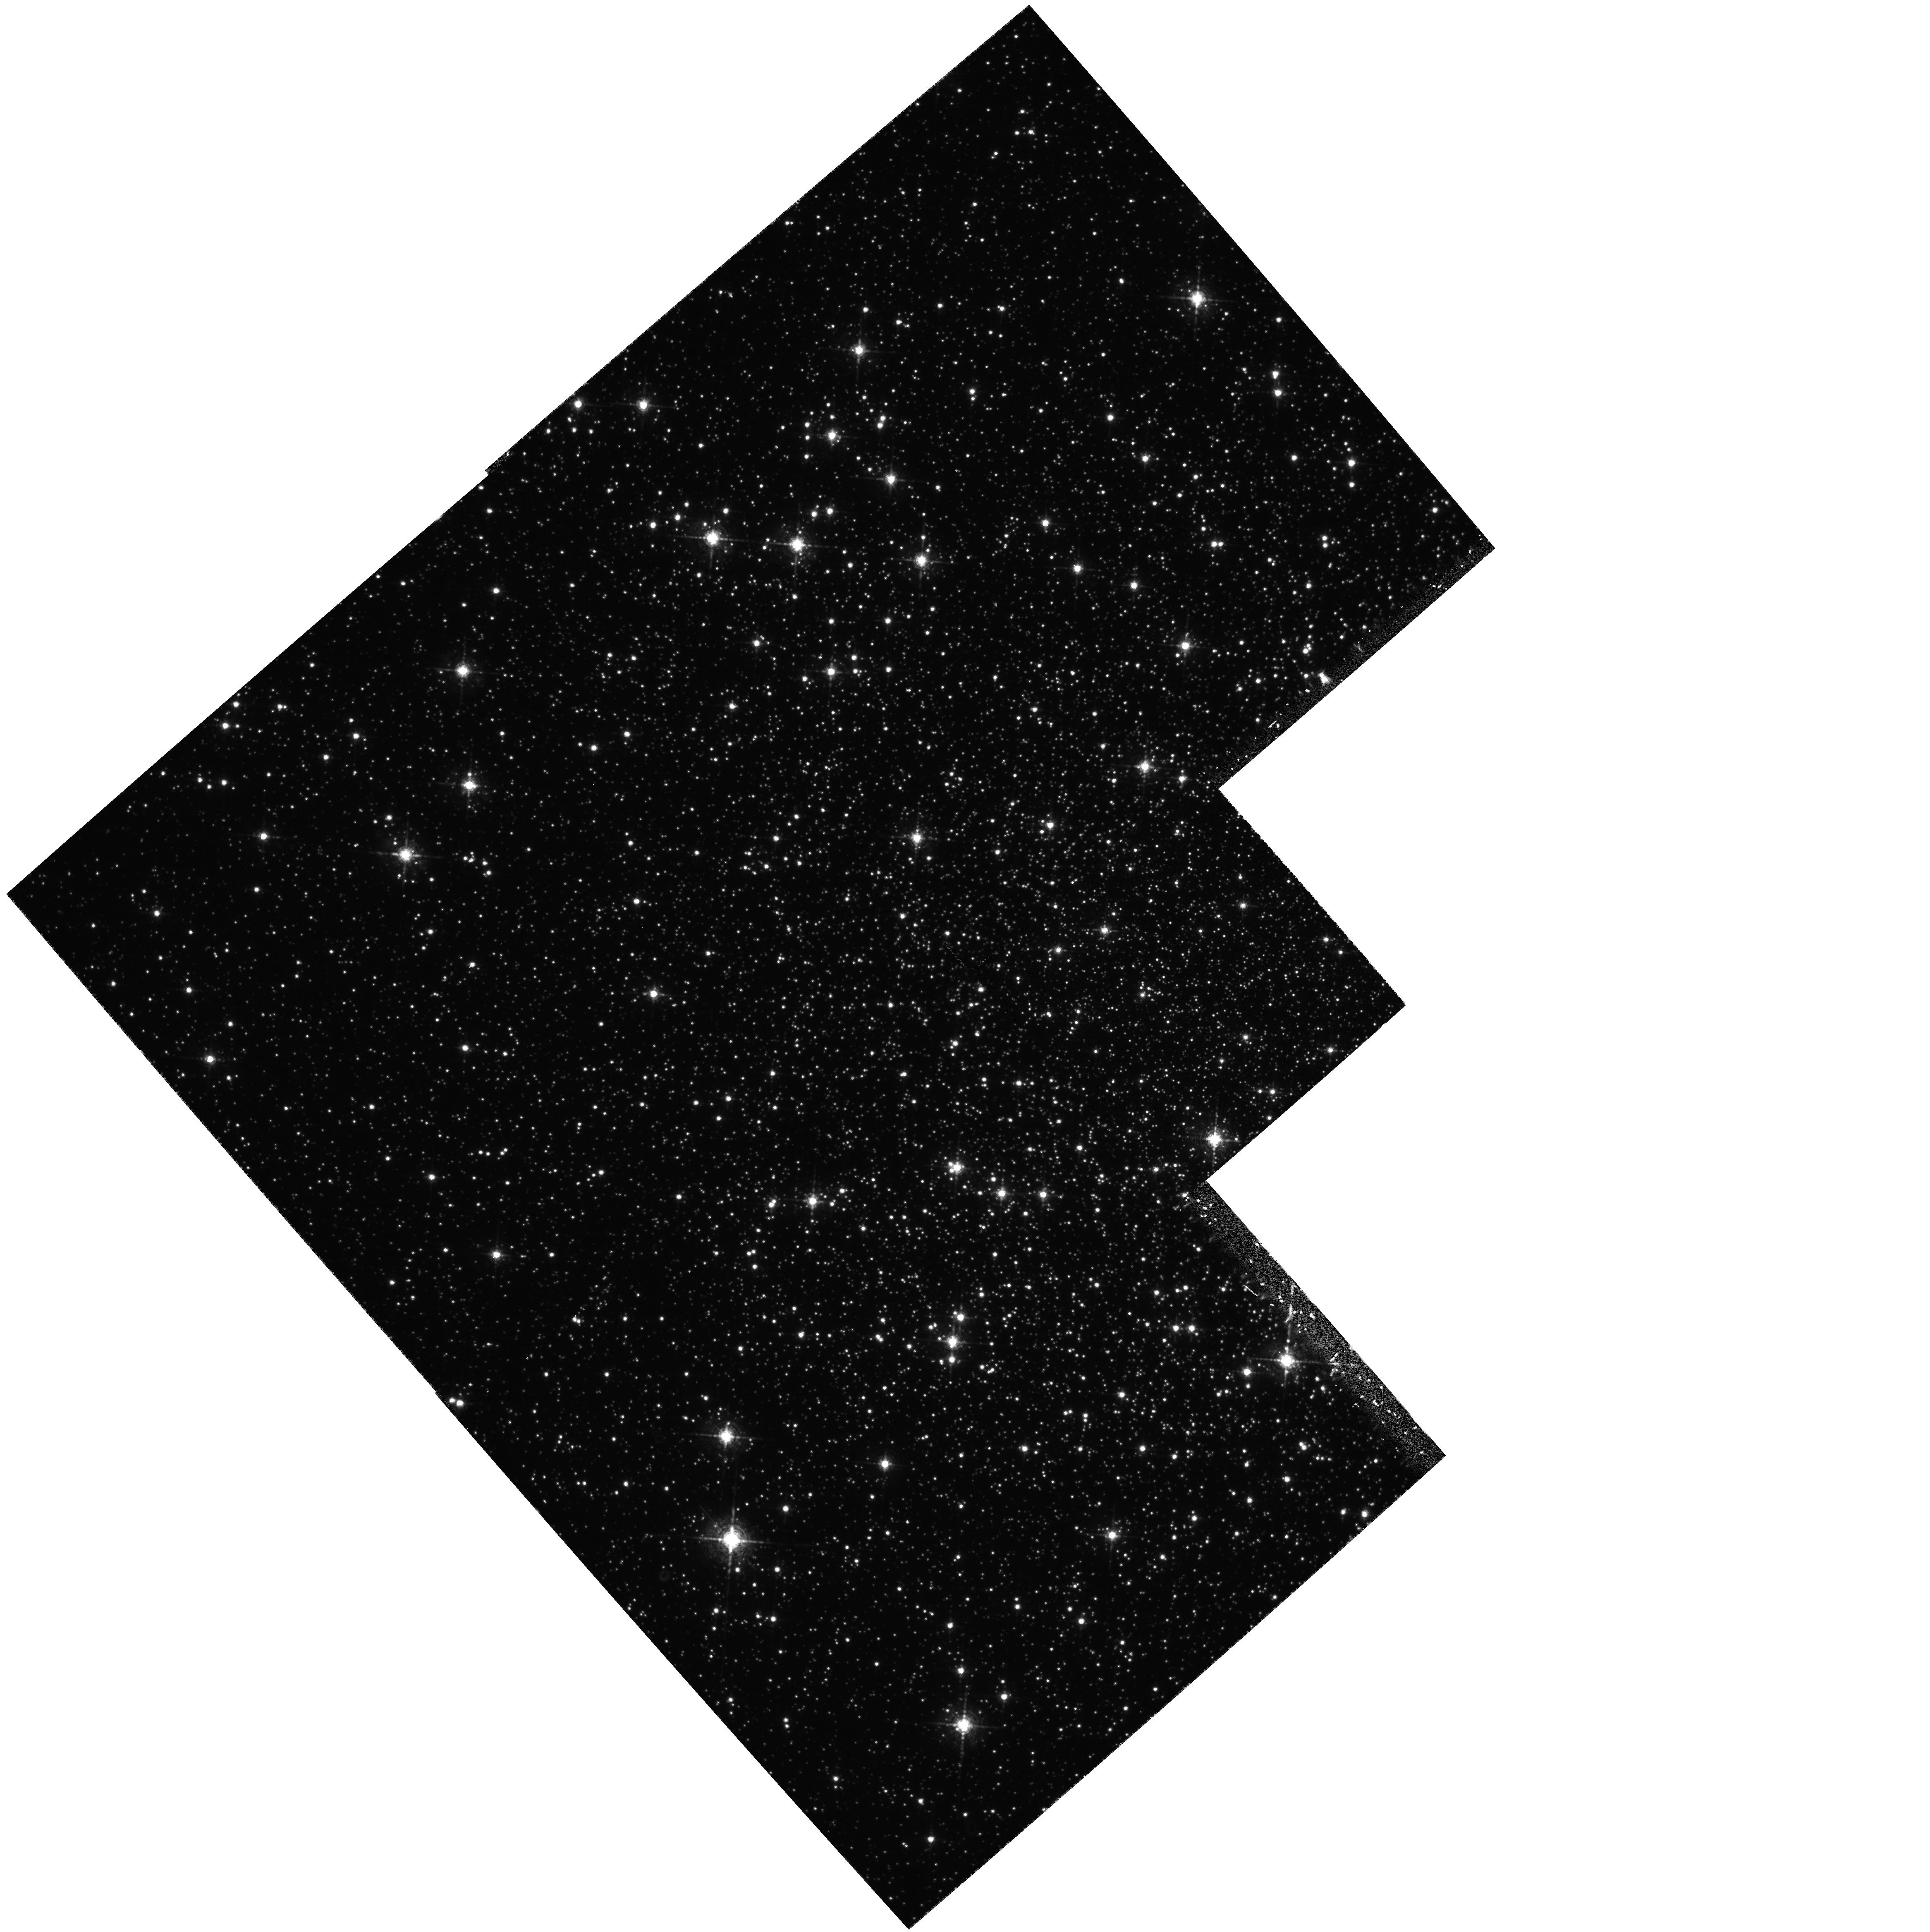
Target: NGC6656. Instrument: WFPC2/PC. Filter: F656N. Exposure: 57 min. Observation ID: hst_5344_02_wfpc2_pc_f656n_u2ds02

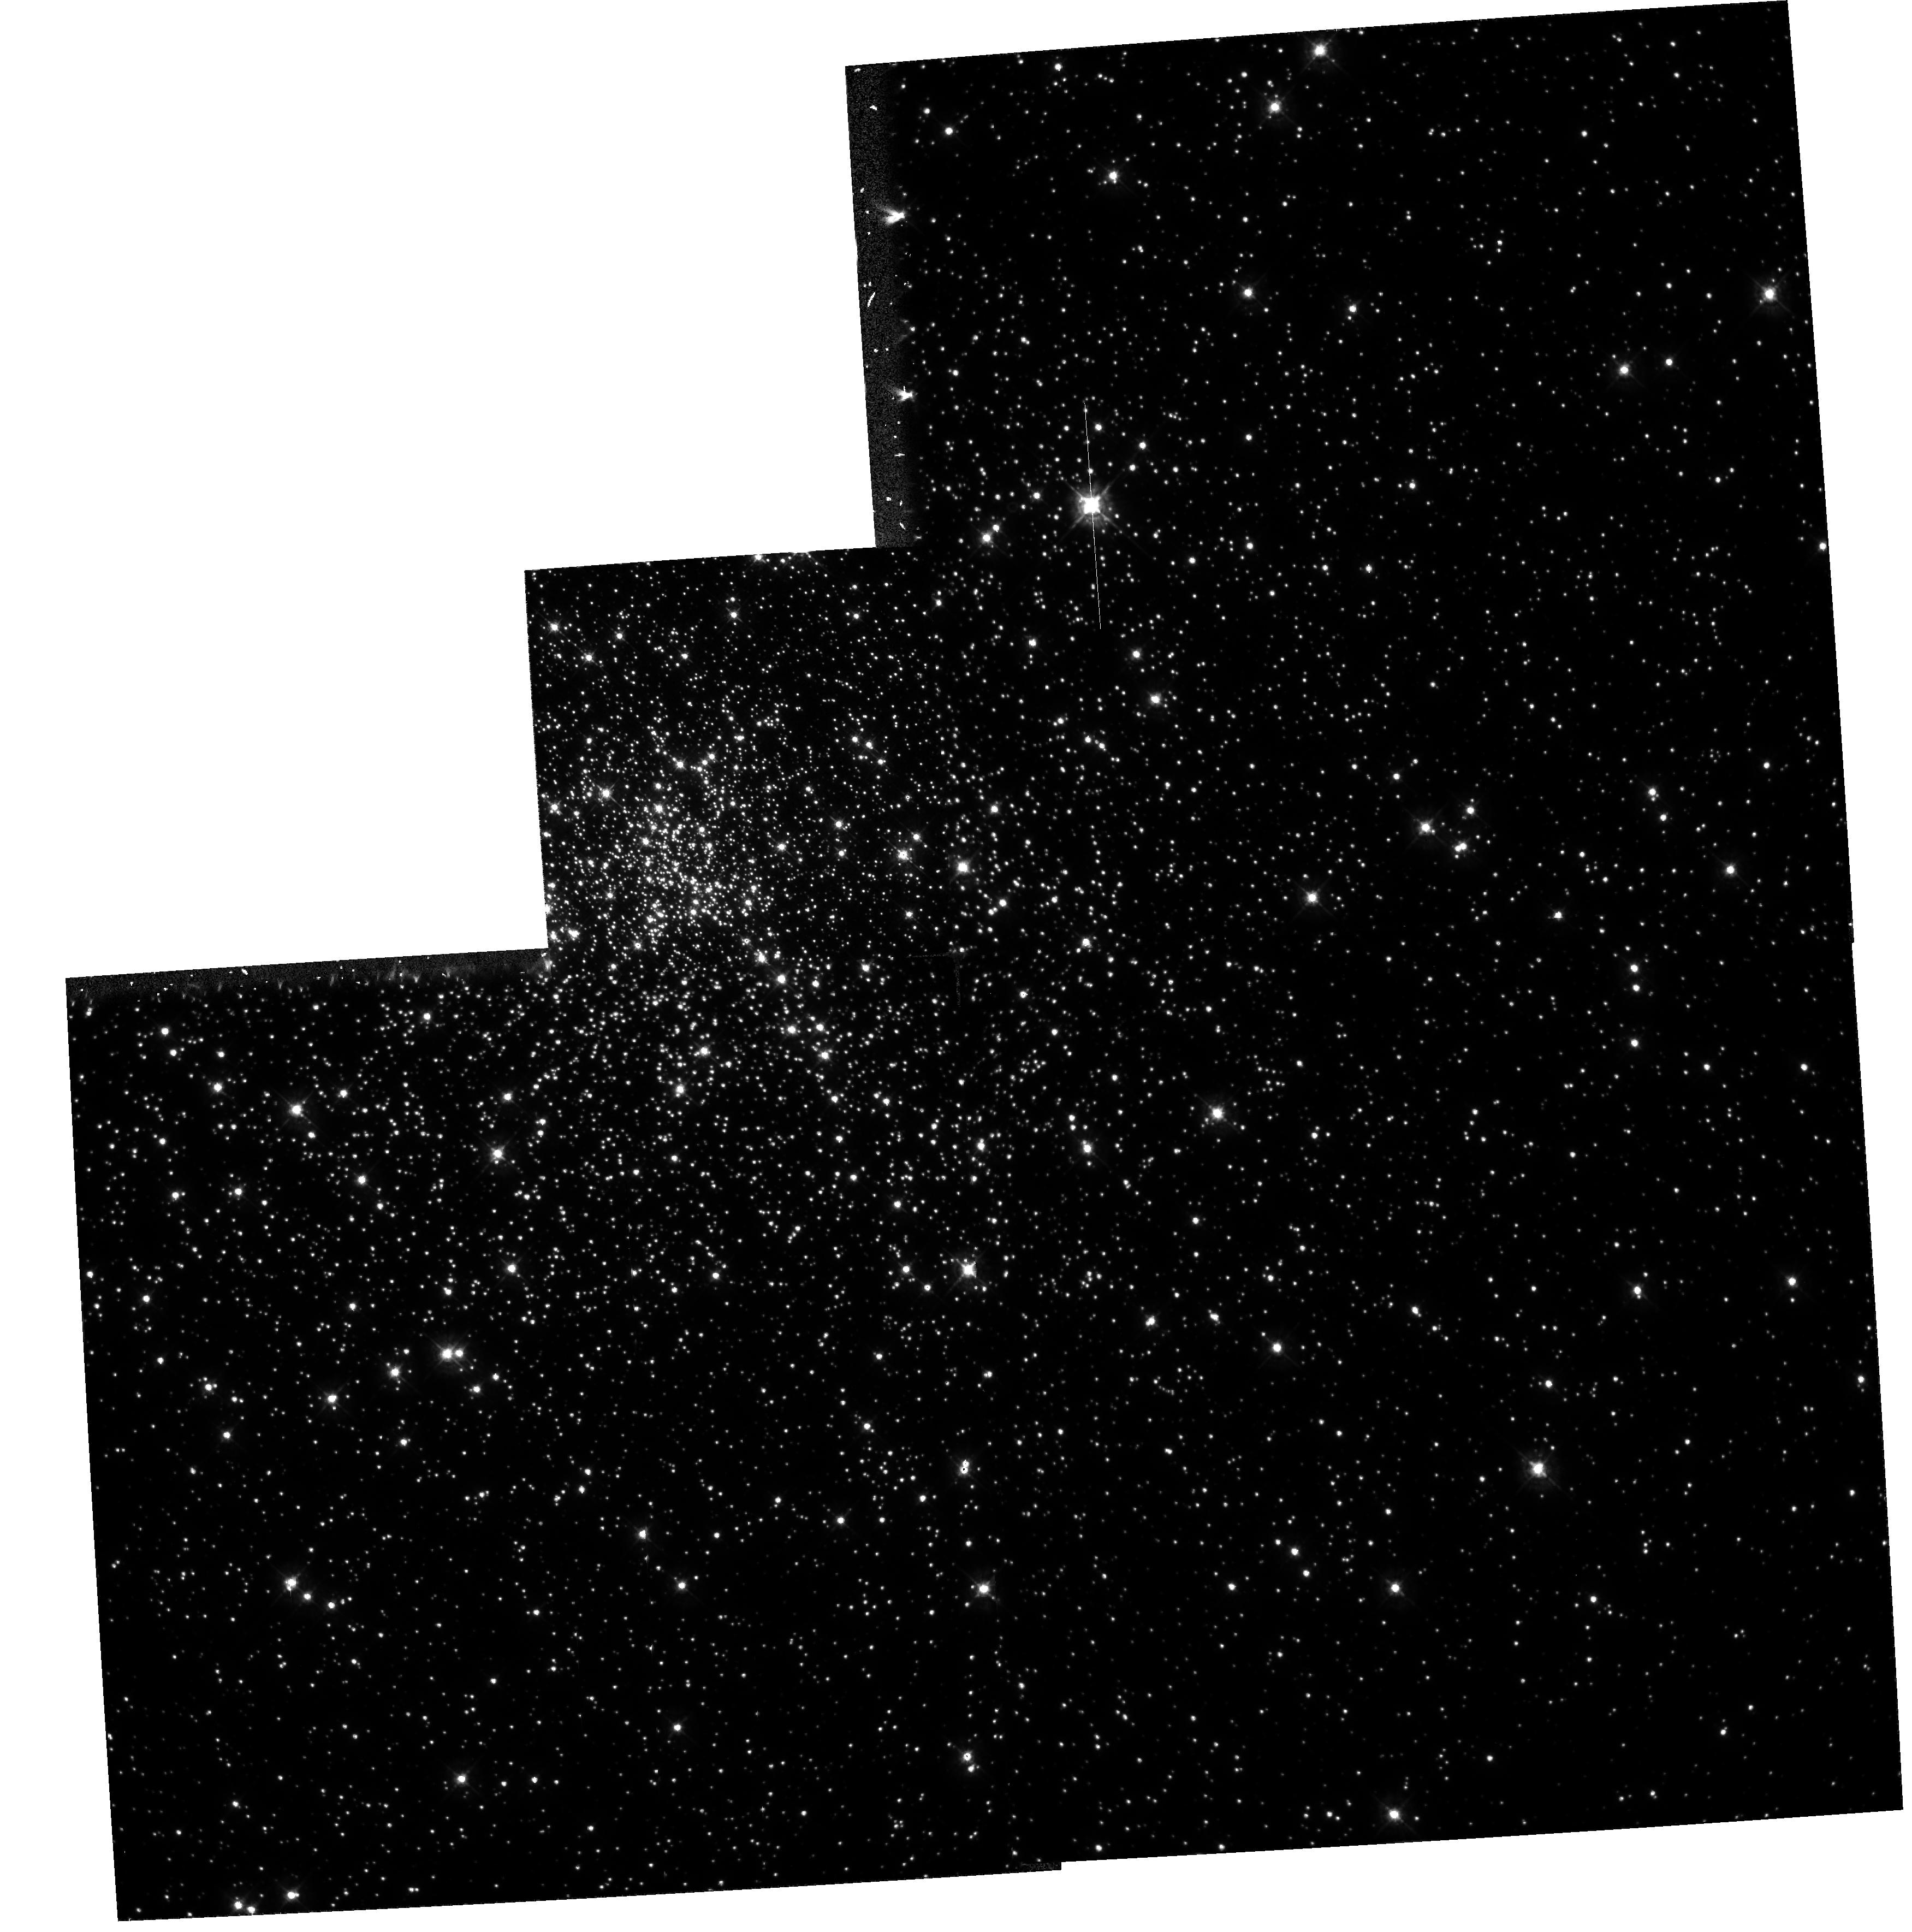
Target: NGC6752. Instrument: WFPC2/PC. Filter: F439W. Exposure: 24 min. Observation ID: hst_5344_01_wfpc2_pc_f439w_u2ds01

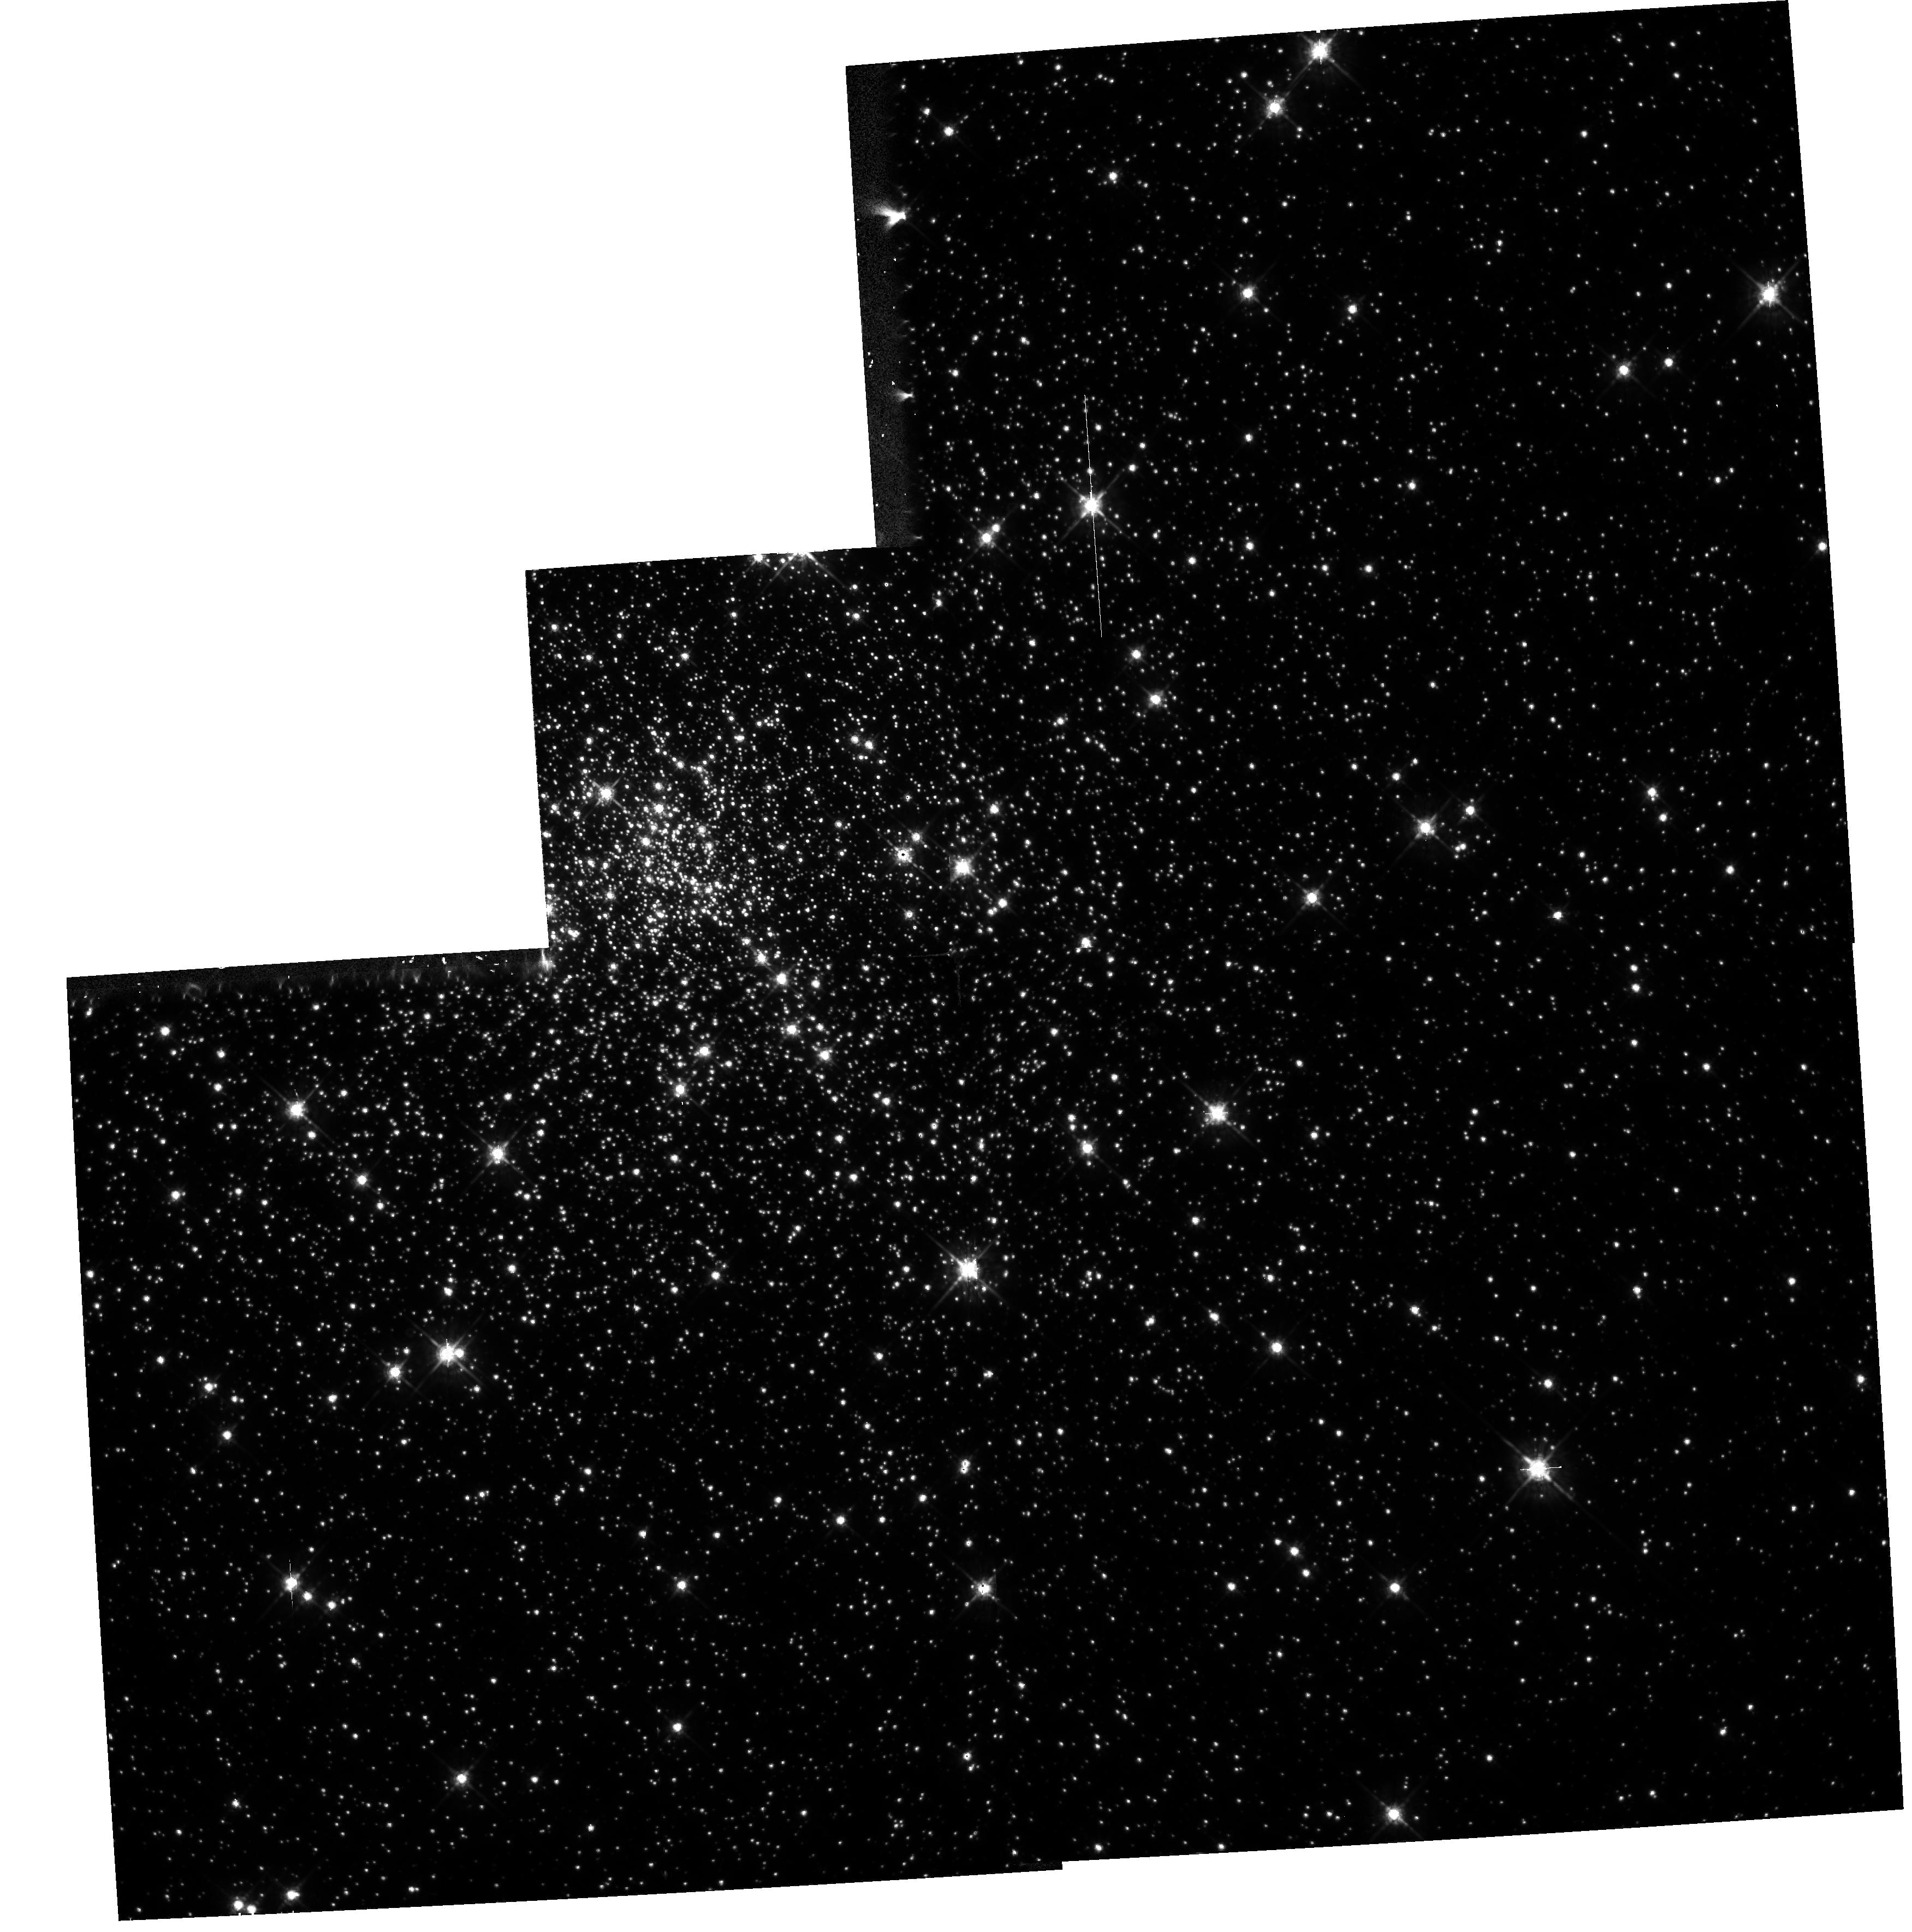
Target: NGC6752. Instrument: WFPC2/PC. Filter: F675W. Exposure: 6 min. Observation ID: hst_5344_01_wfpc2_pc_f675w_u2ds01

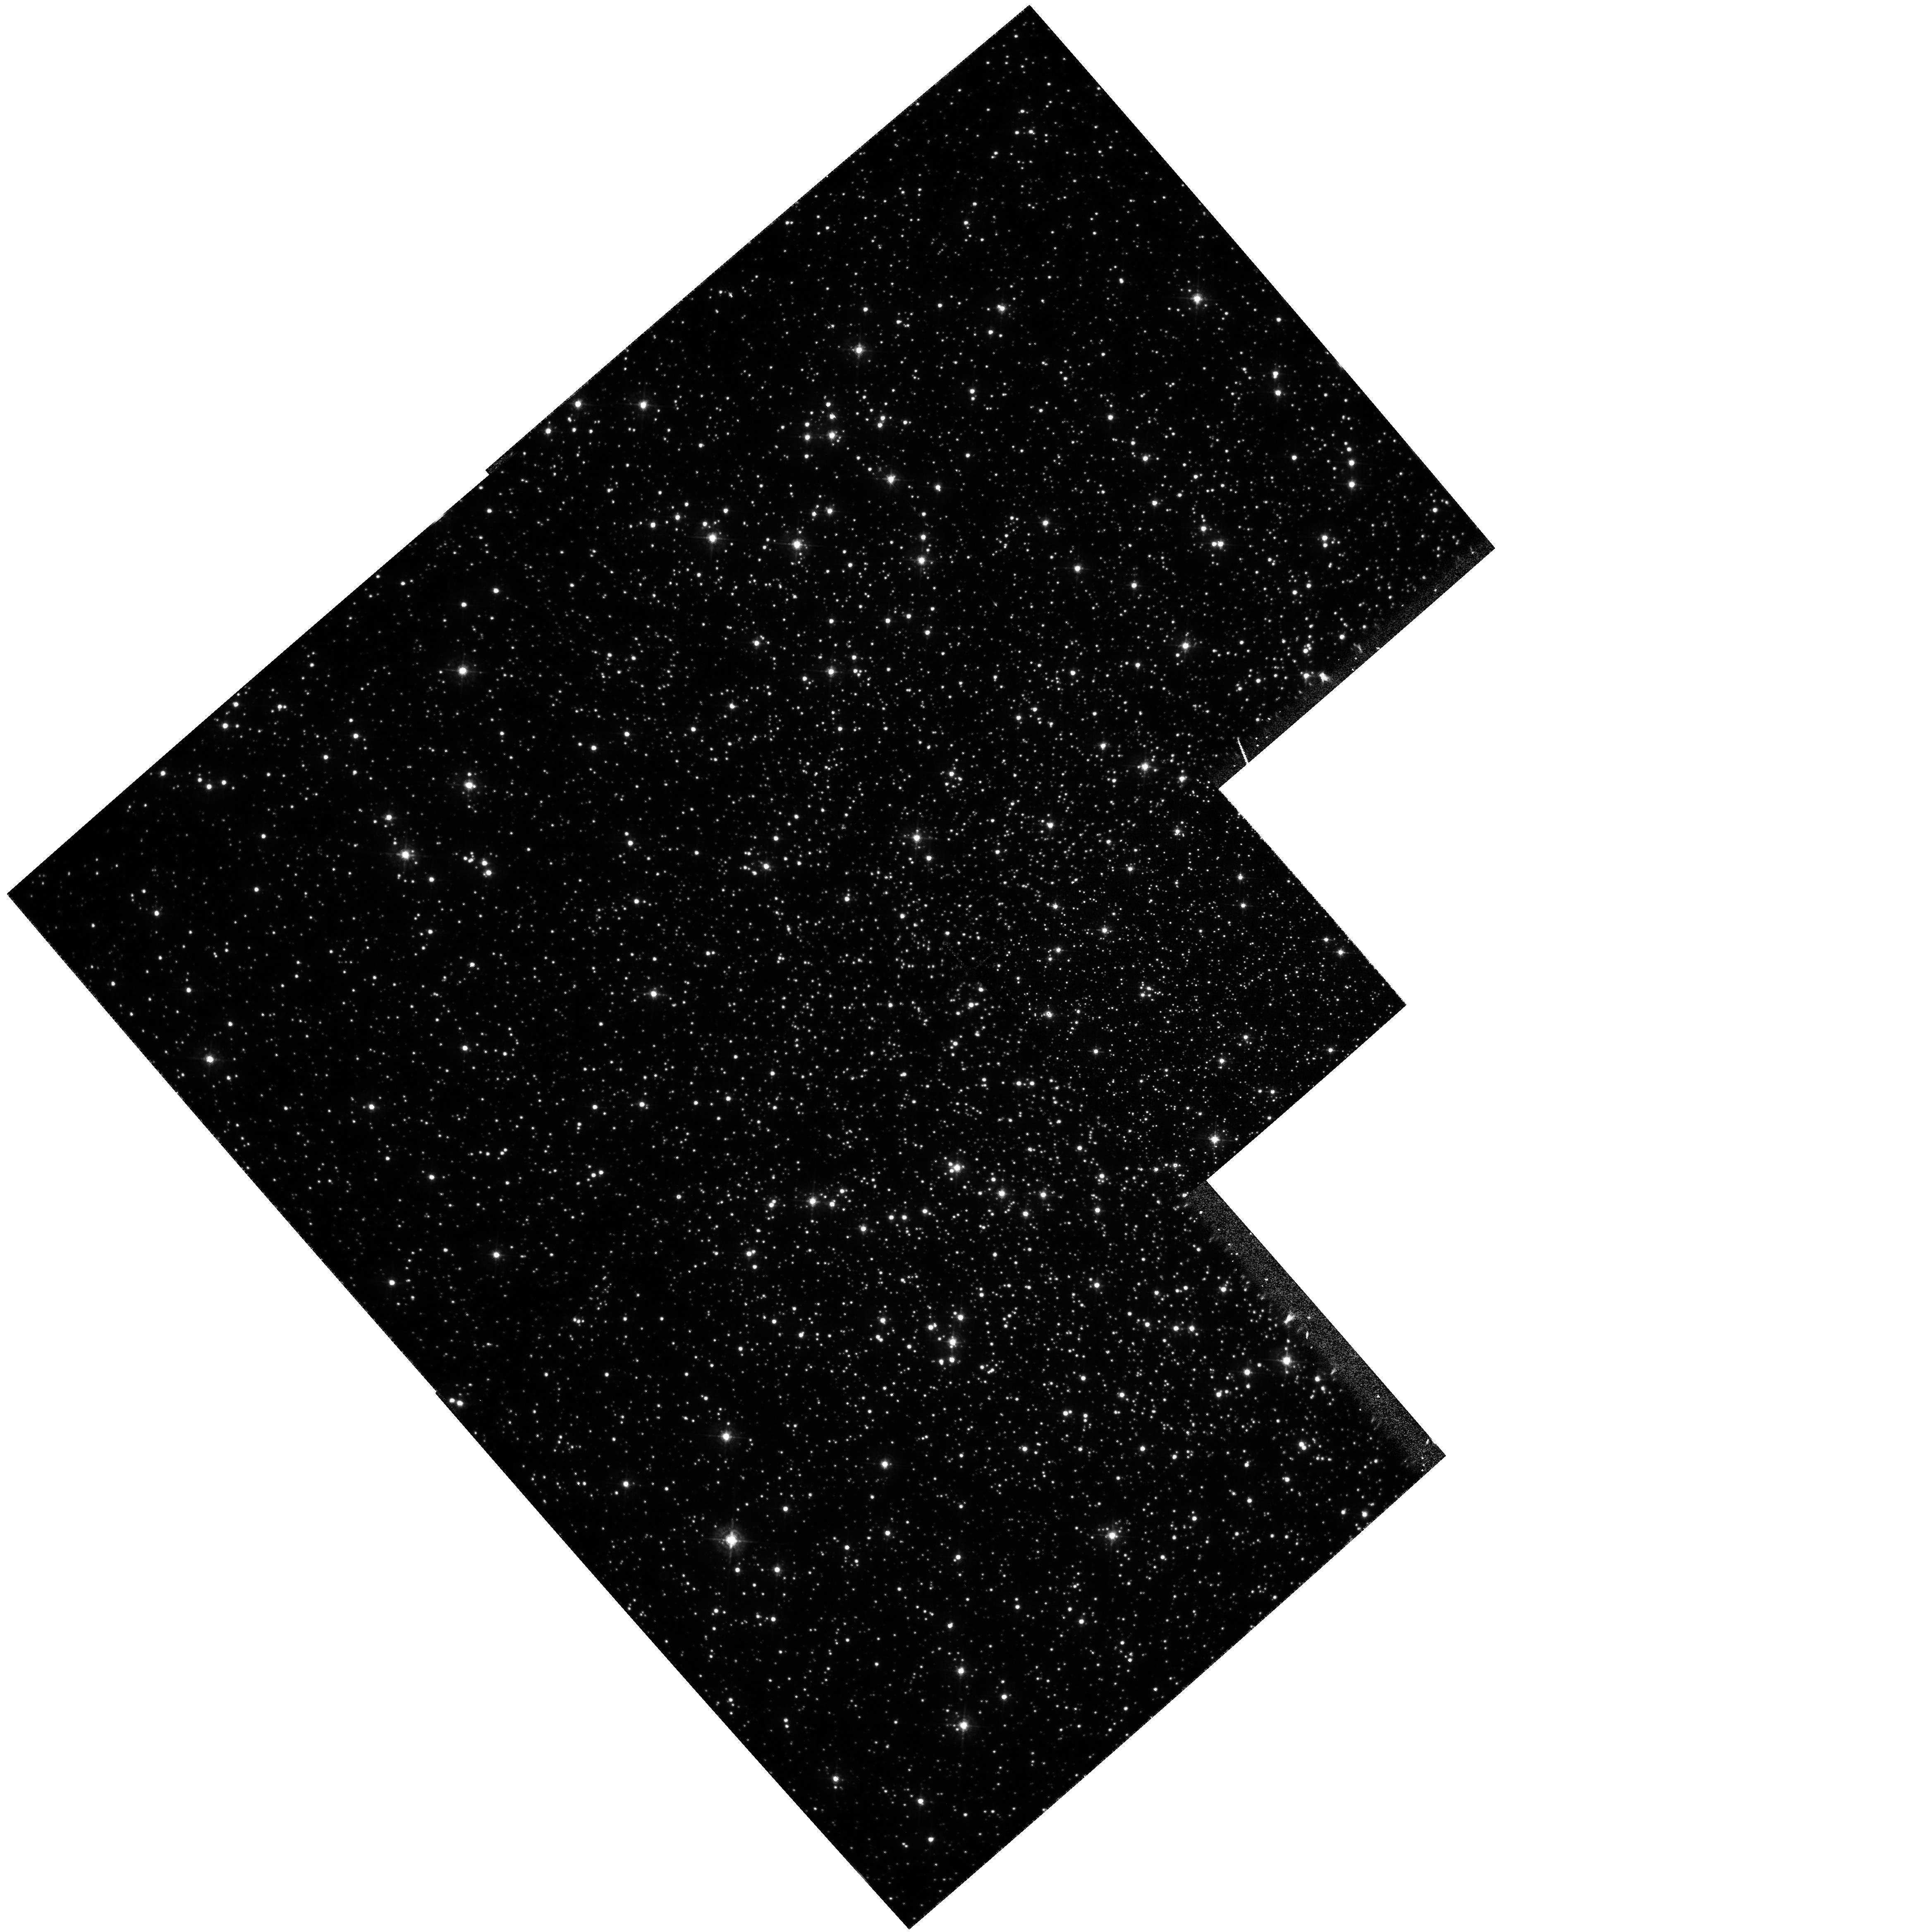
Target: NGC6656. Instrument: WFPC2/PC. Filter: F439W. Exposure: 14 min. Observation ID: hst_5344_02_wfpc2_pc_f439w_u2ds02

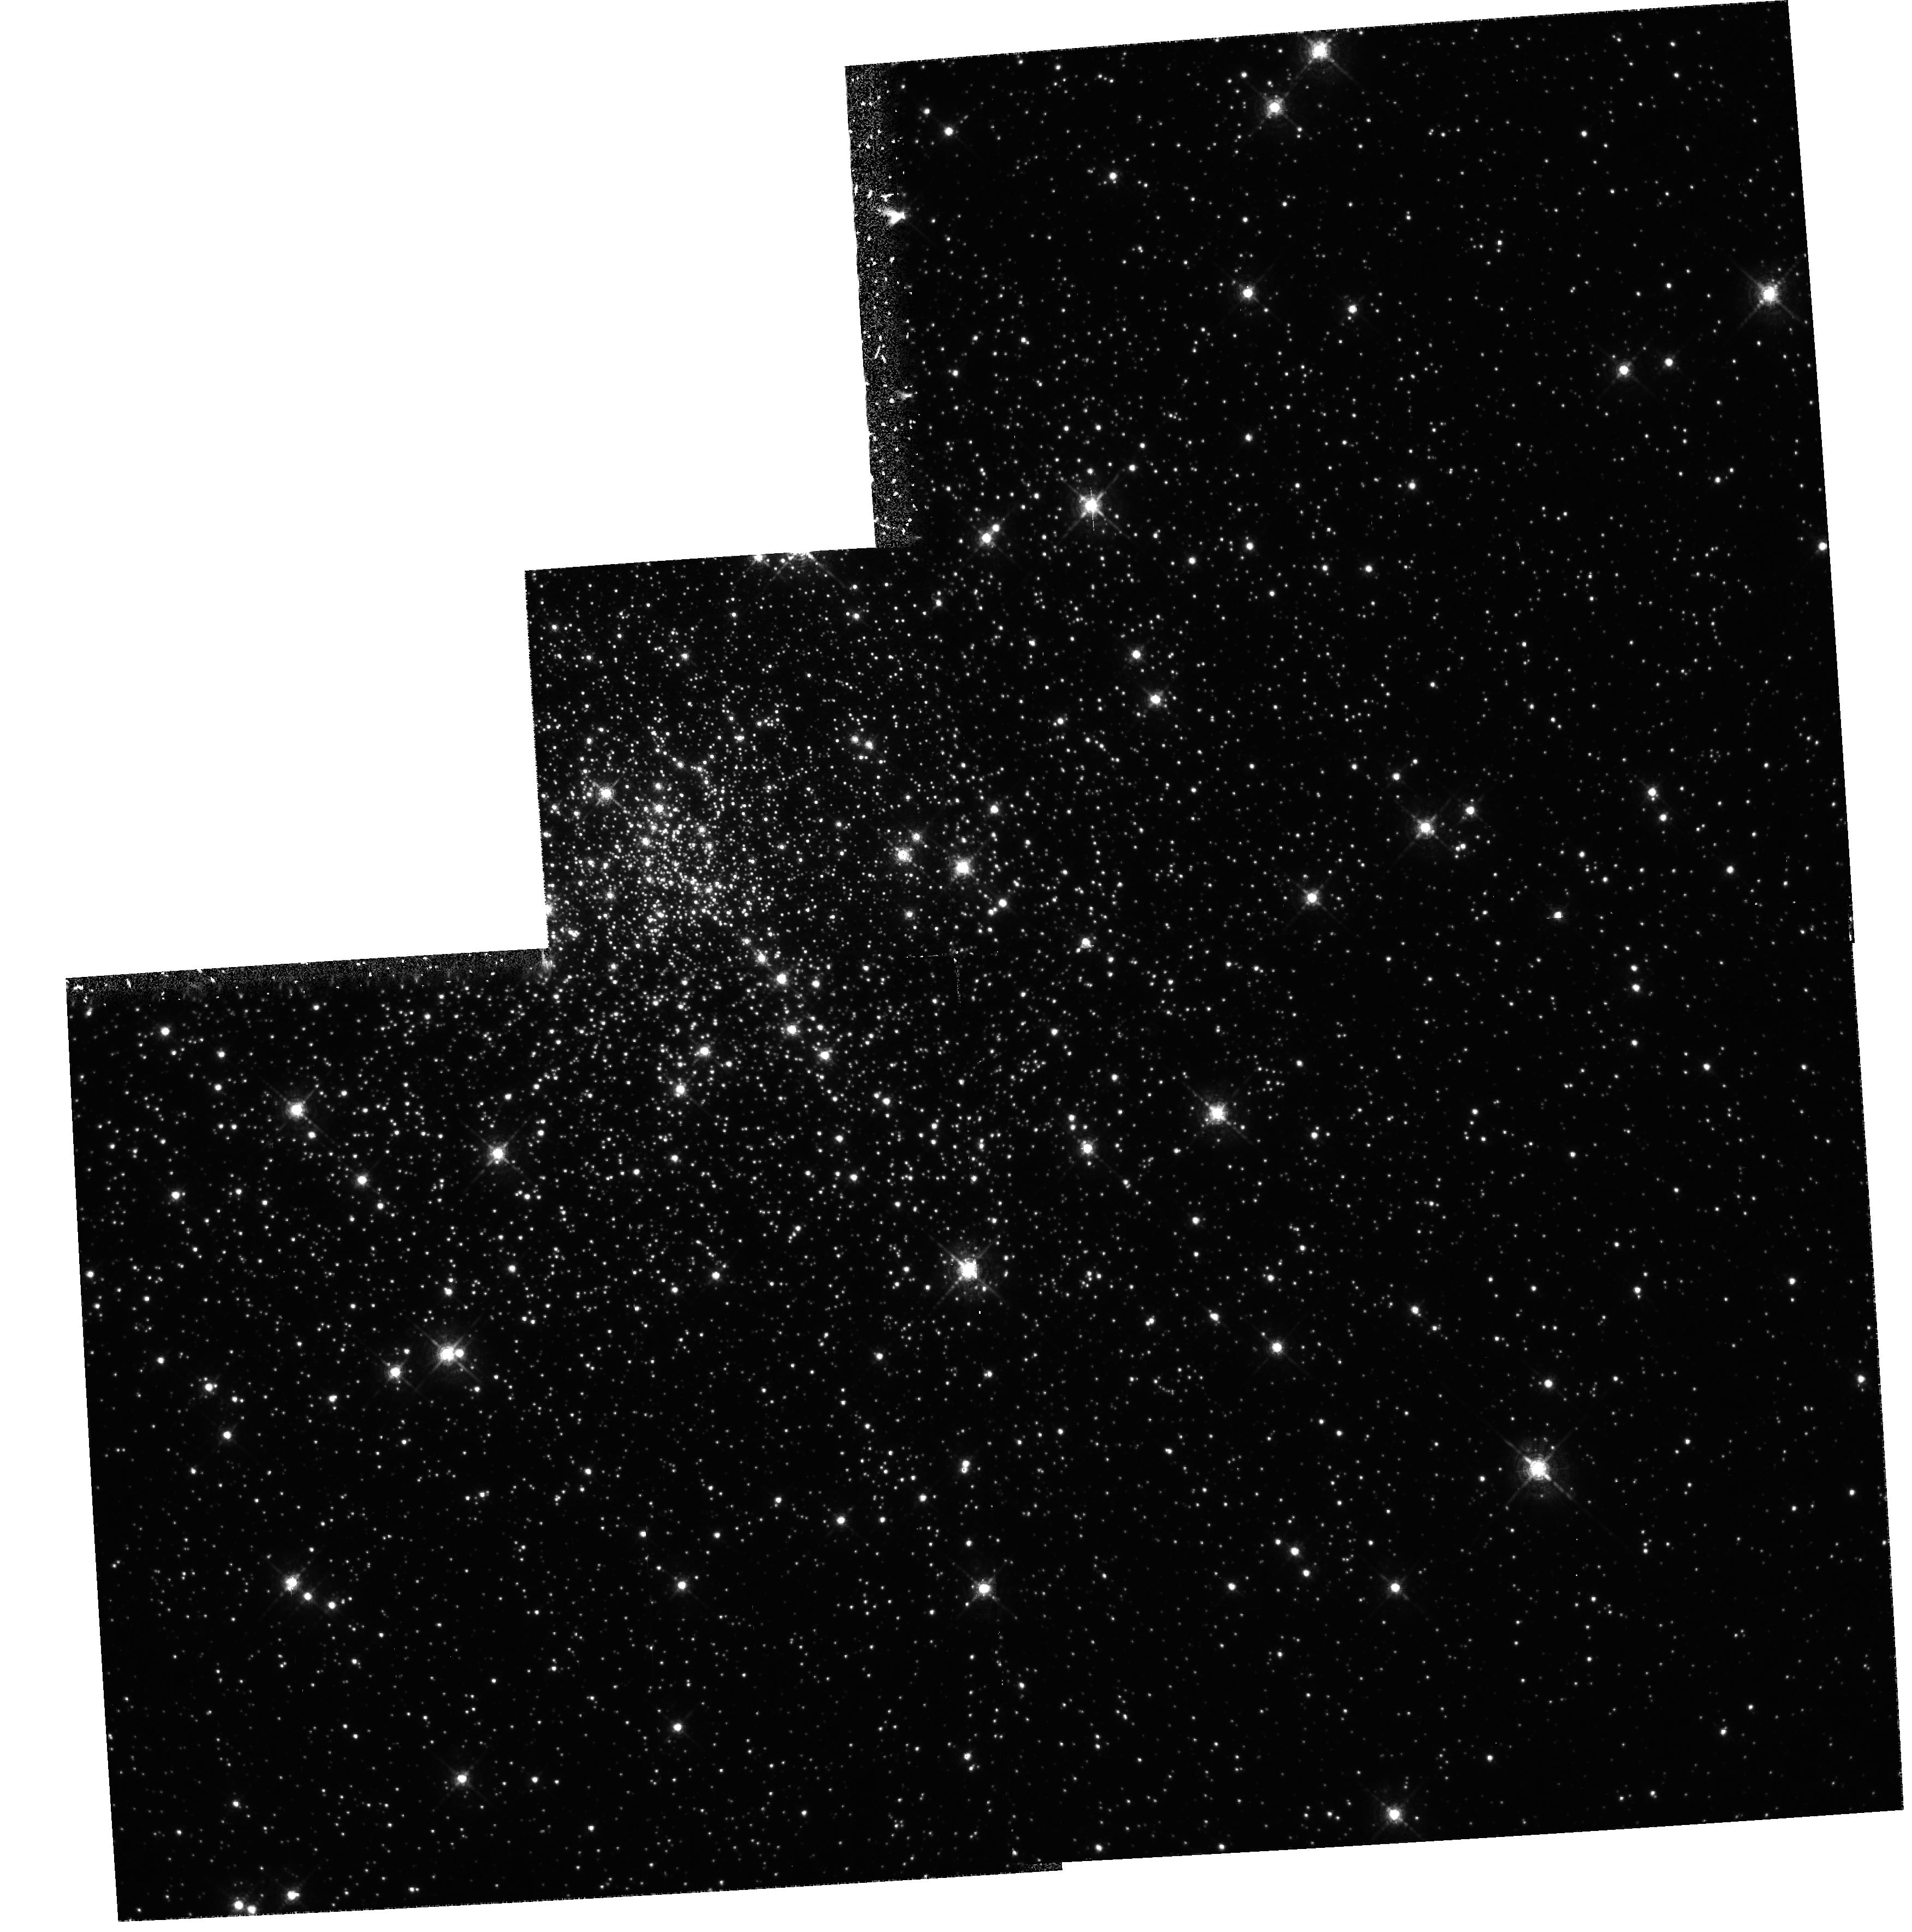
Target: NGC6752. Instrument: WFPC2/PC. Filter: F656N. Exposure: 1.7 h. Observation ID: hst_5344_01_wfpc2_pc_f656n_u2ds01

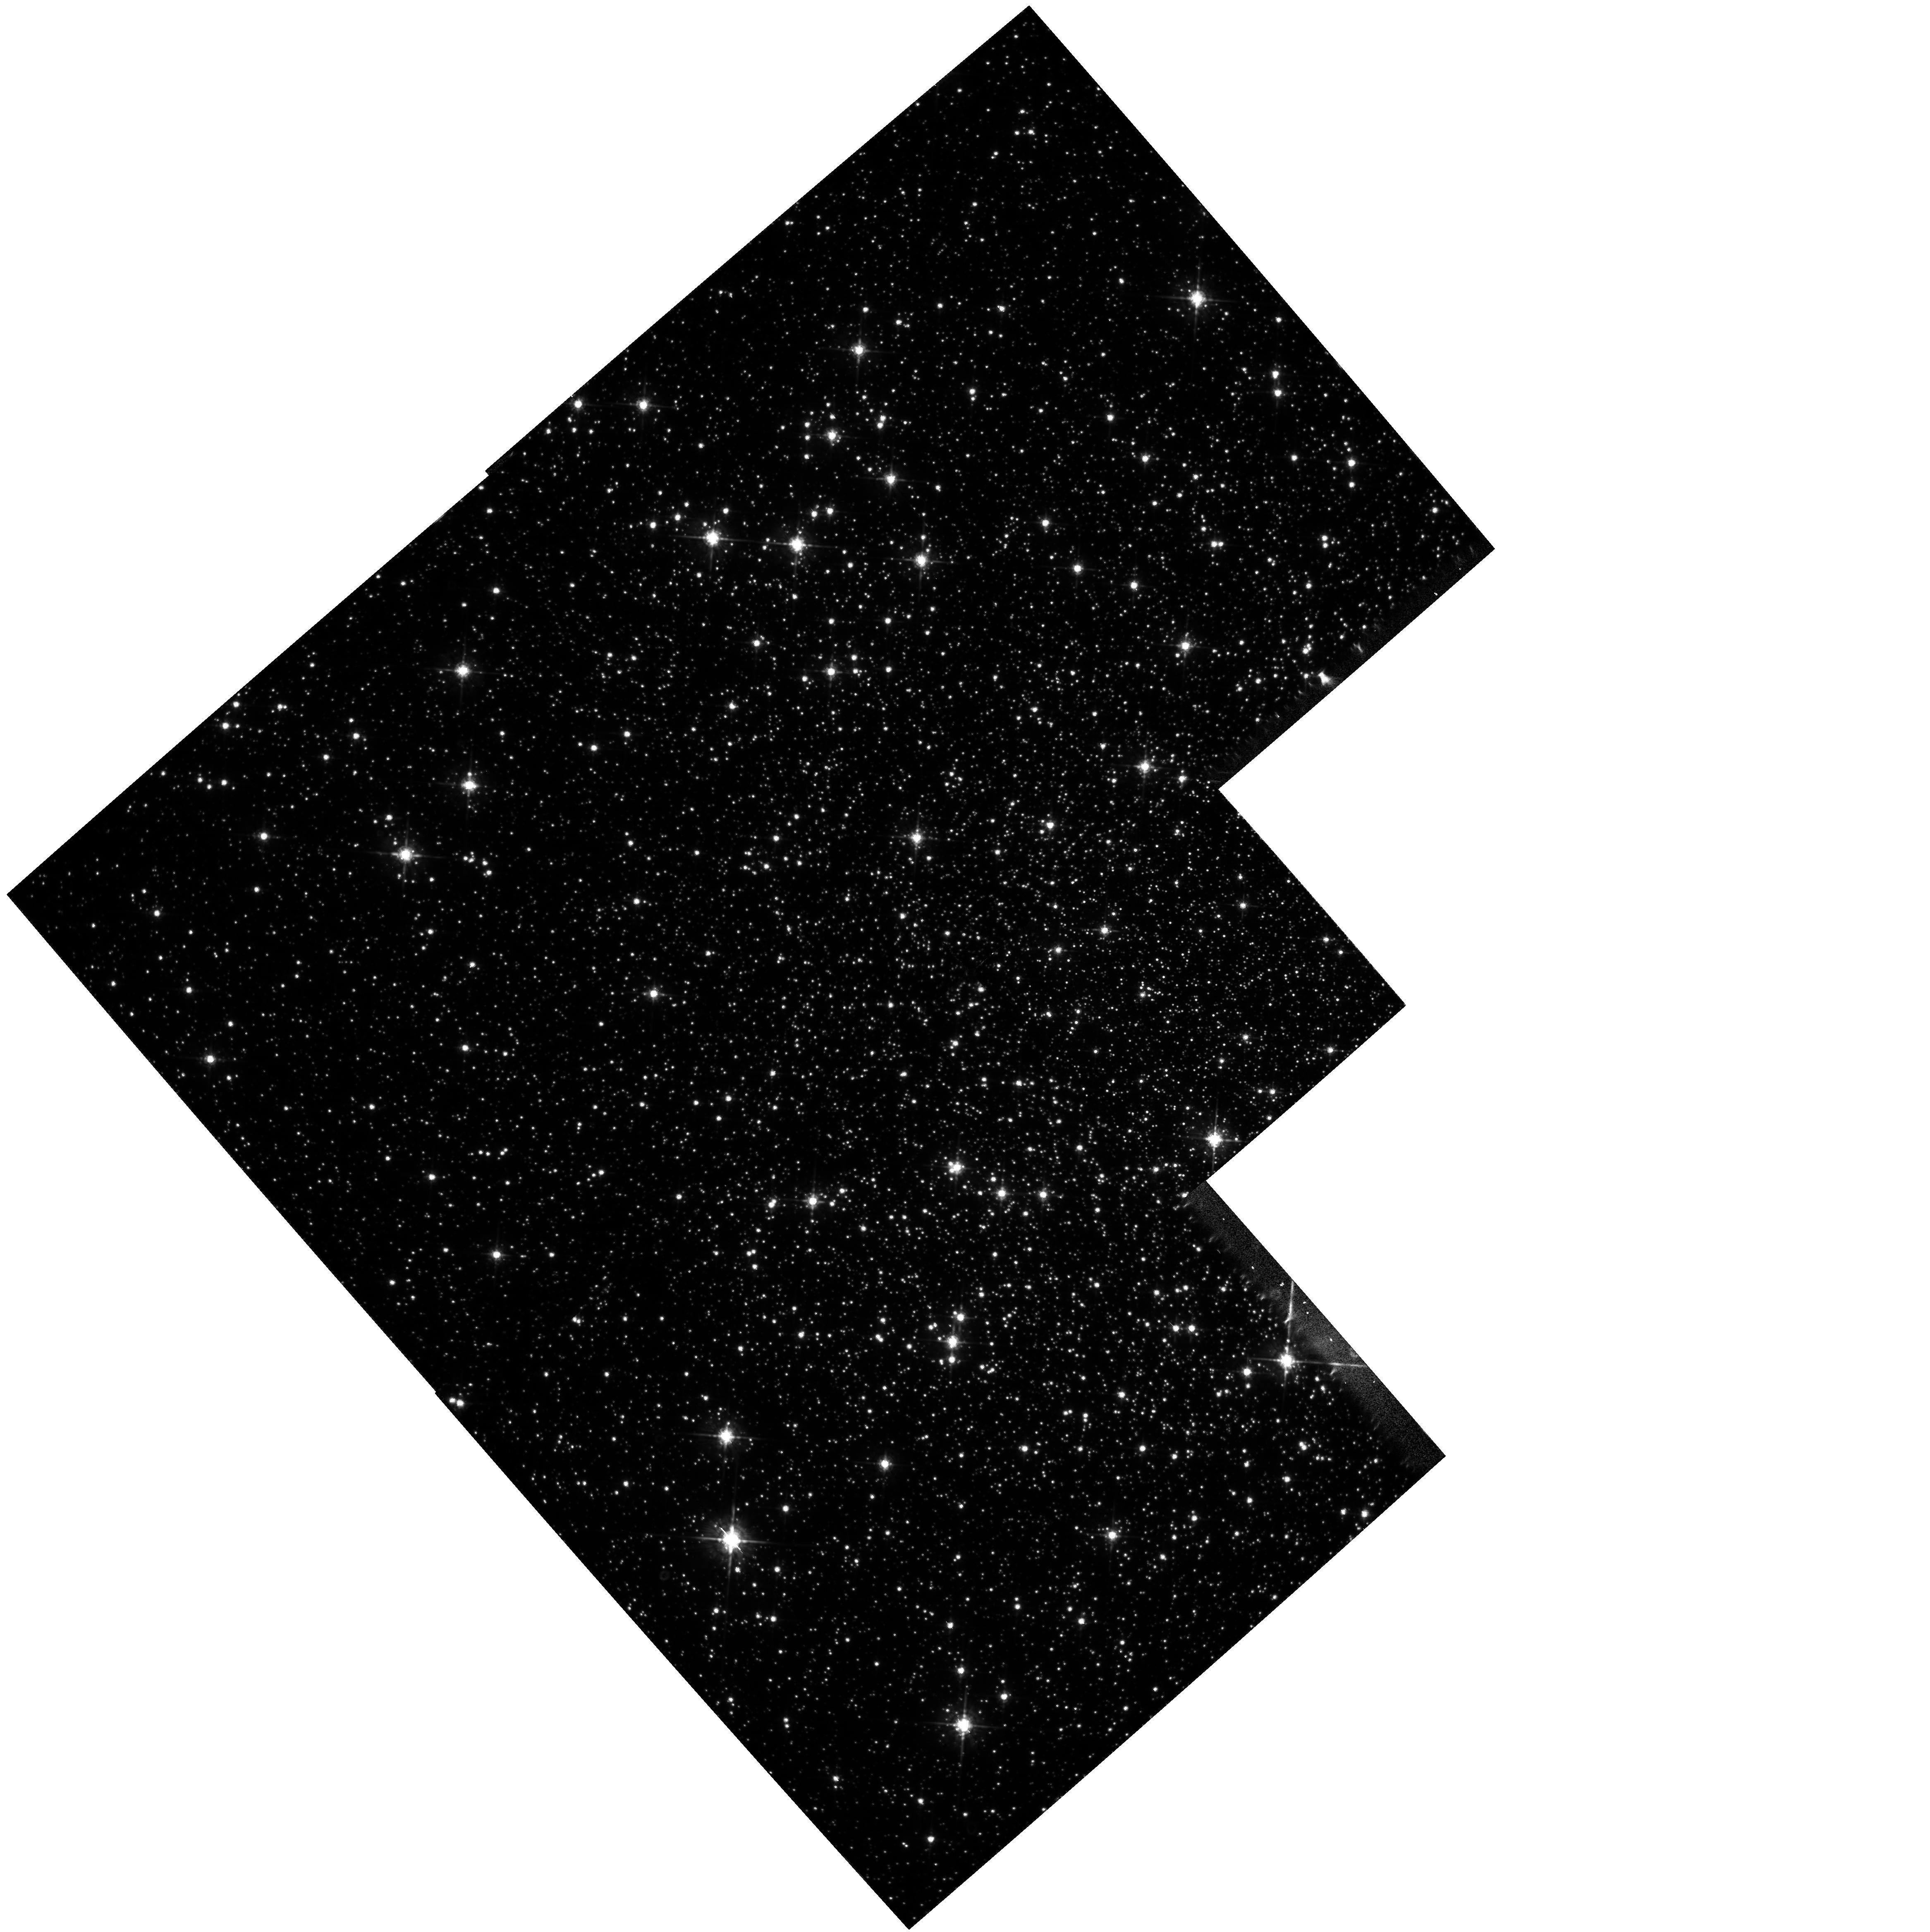
Target: NGC6656. Instrument: WFPC2/PC. Filter: F675W. Exposure: 4 min. Observation ID: hst_5344_02_wfpc2_pc_f675w_u2ds02

SEARCH FOR OPTICAL COUNTERPARTS OF GLOBULAR CLUSTER X-RAY SOURCES CYCLE4MEDIUM (PI: Bailyn, Charles David)

Our previous HST WFPC imaging uncovered 3 promising candidate optical counterparts for low luminosity X-ray sources in the nearby globular cluster NGC 6397. Identification of these sources is essential to determine their nature, evolution, and contribution to the dynamics of the clusters. Here we propose to use WFPC2 to search for counterparts to X-ray sources in two other clusters (NGC 6752 and M22 = NGC 6656) in which high spatial resultion ROSAT imaging has been carried out. Our procedure is the same as previously: we will image the cluster cores in H-alpha, R and B filters, and identify blue H-alpha bright objects. Particular aims of this study include identifying any differences in X-ray source populations which correlate with the different dynamical states of the target clusters, and exploring the possibility that some fo the sources may be quiescent neutron stars.